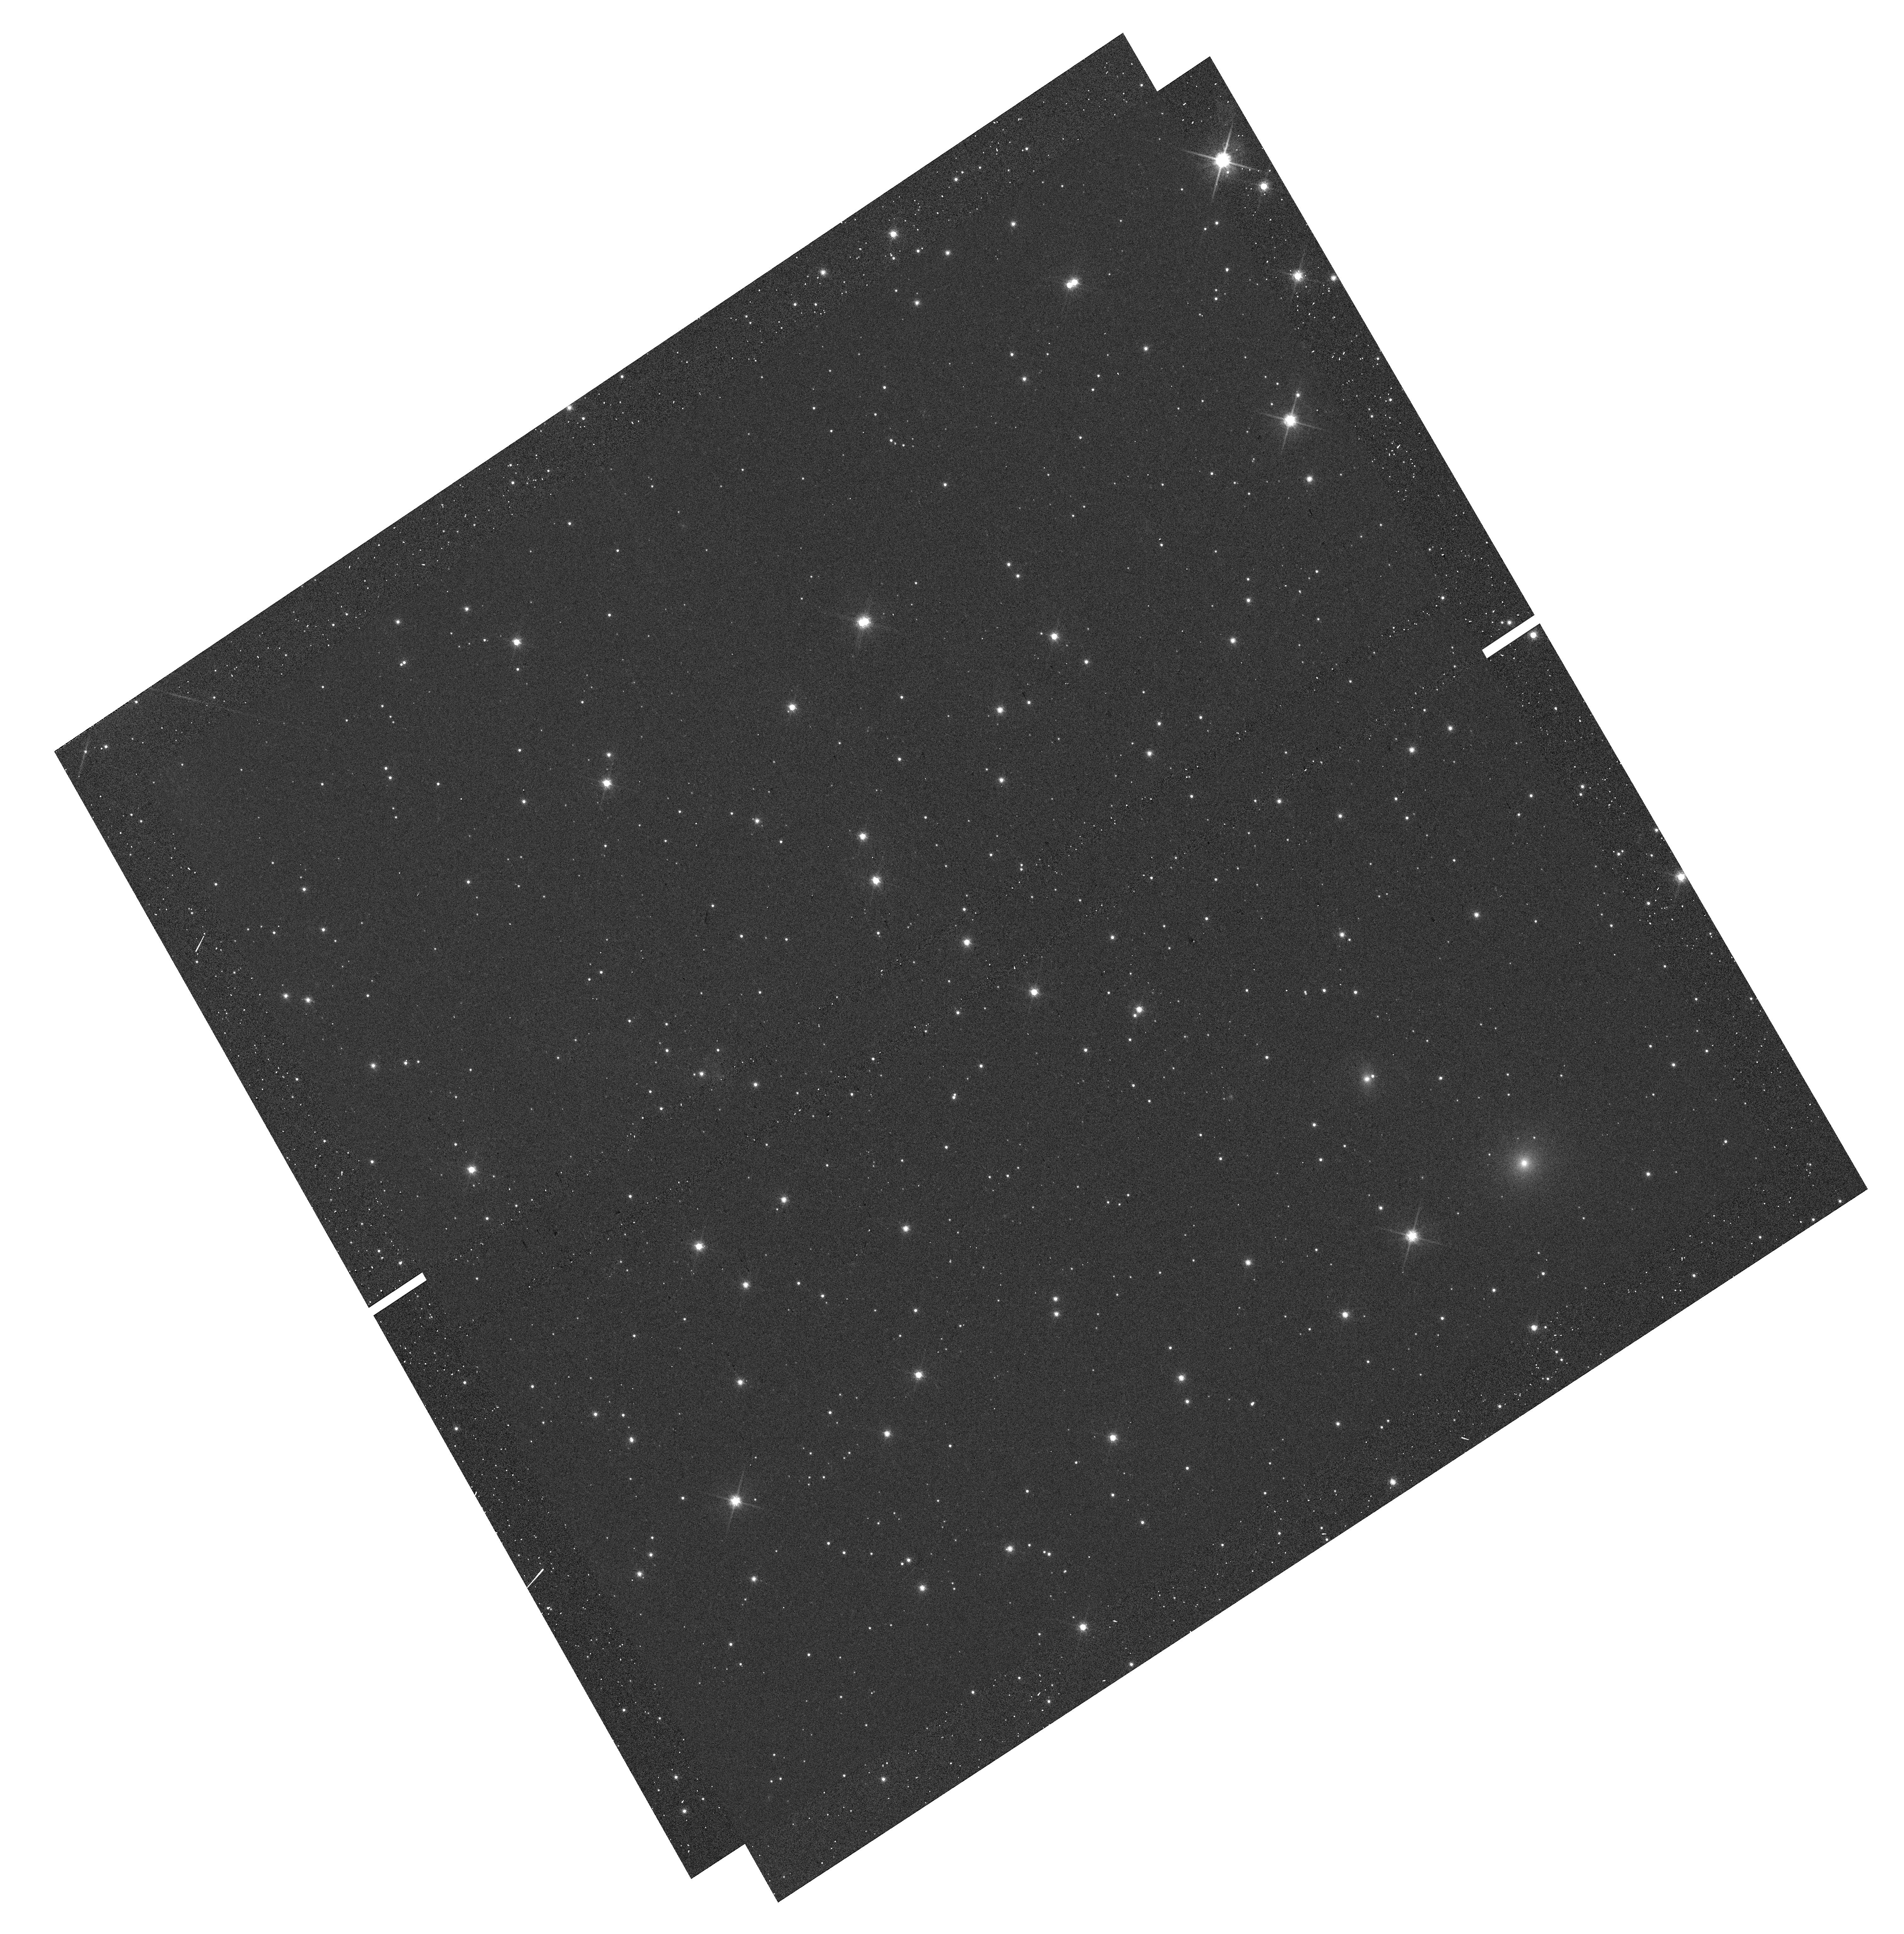
Target: LUHMAN16AB-RICCIOLO-1. Instrument: WFC3/UVIS. Filter: F814W. Exposure: 2 min. Observation ID: hst_13748_10_wfc3_uvis_f814w_icmw10

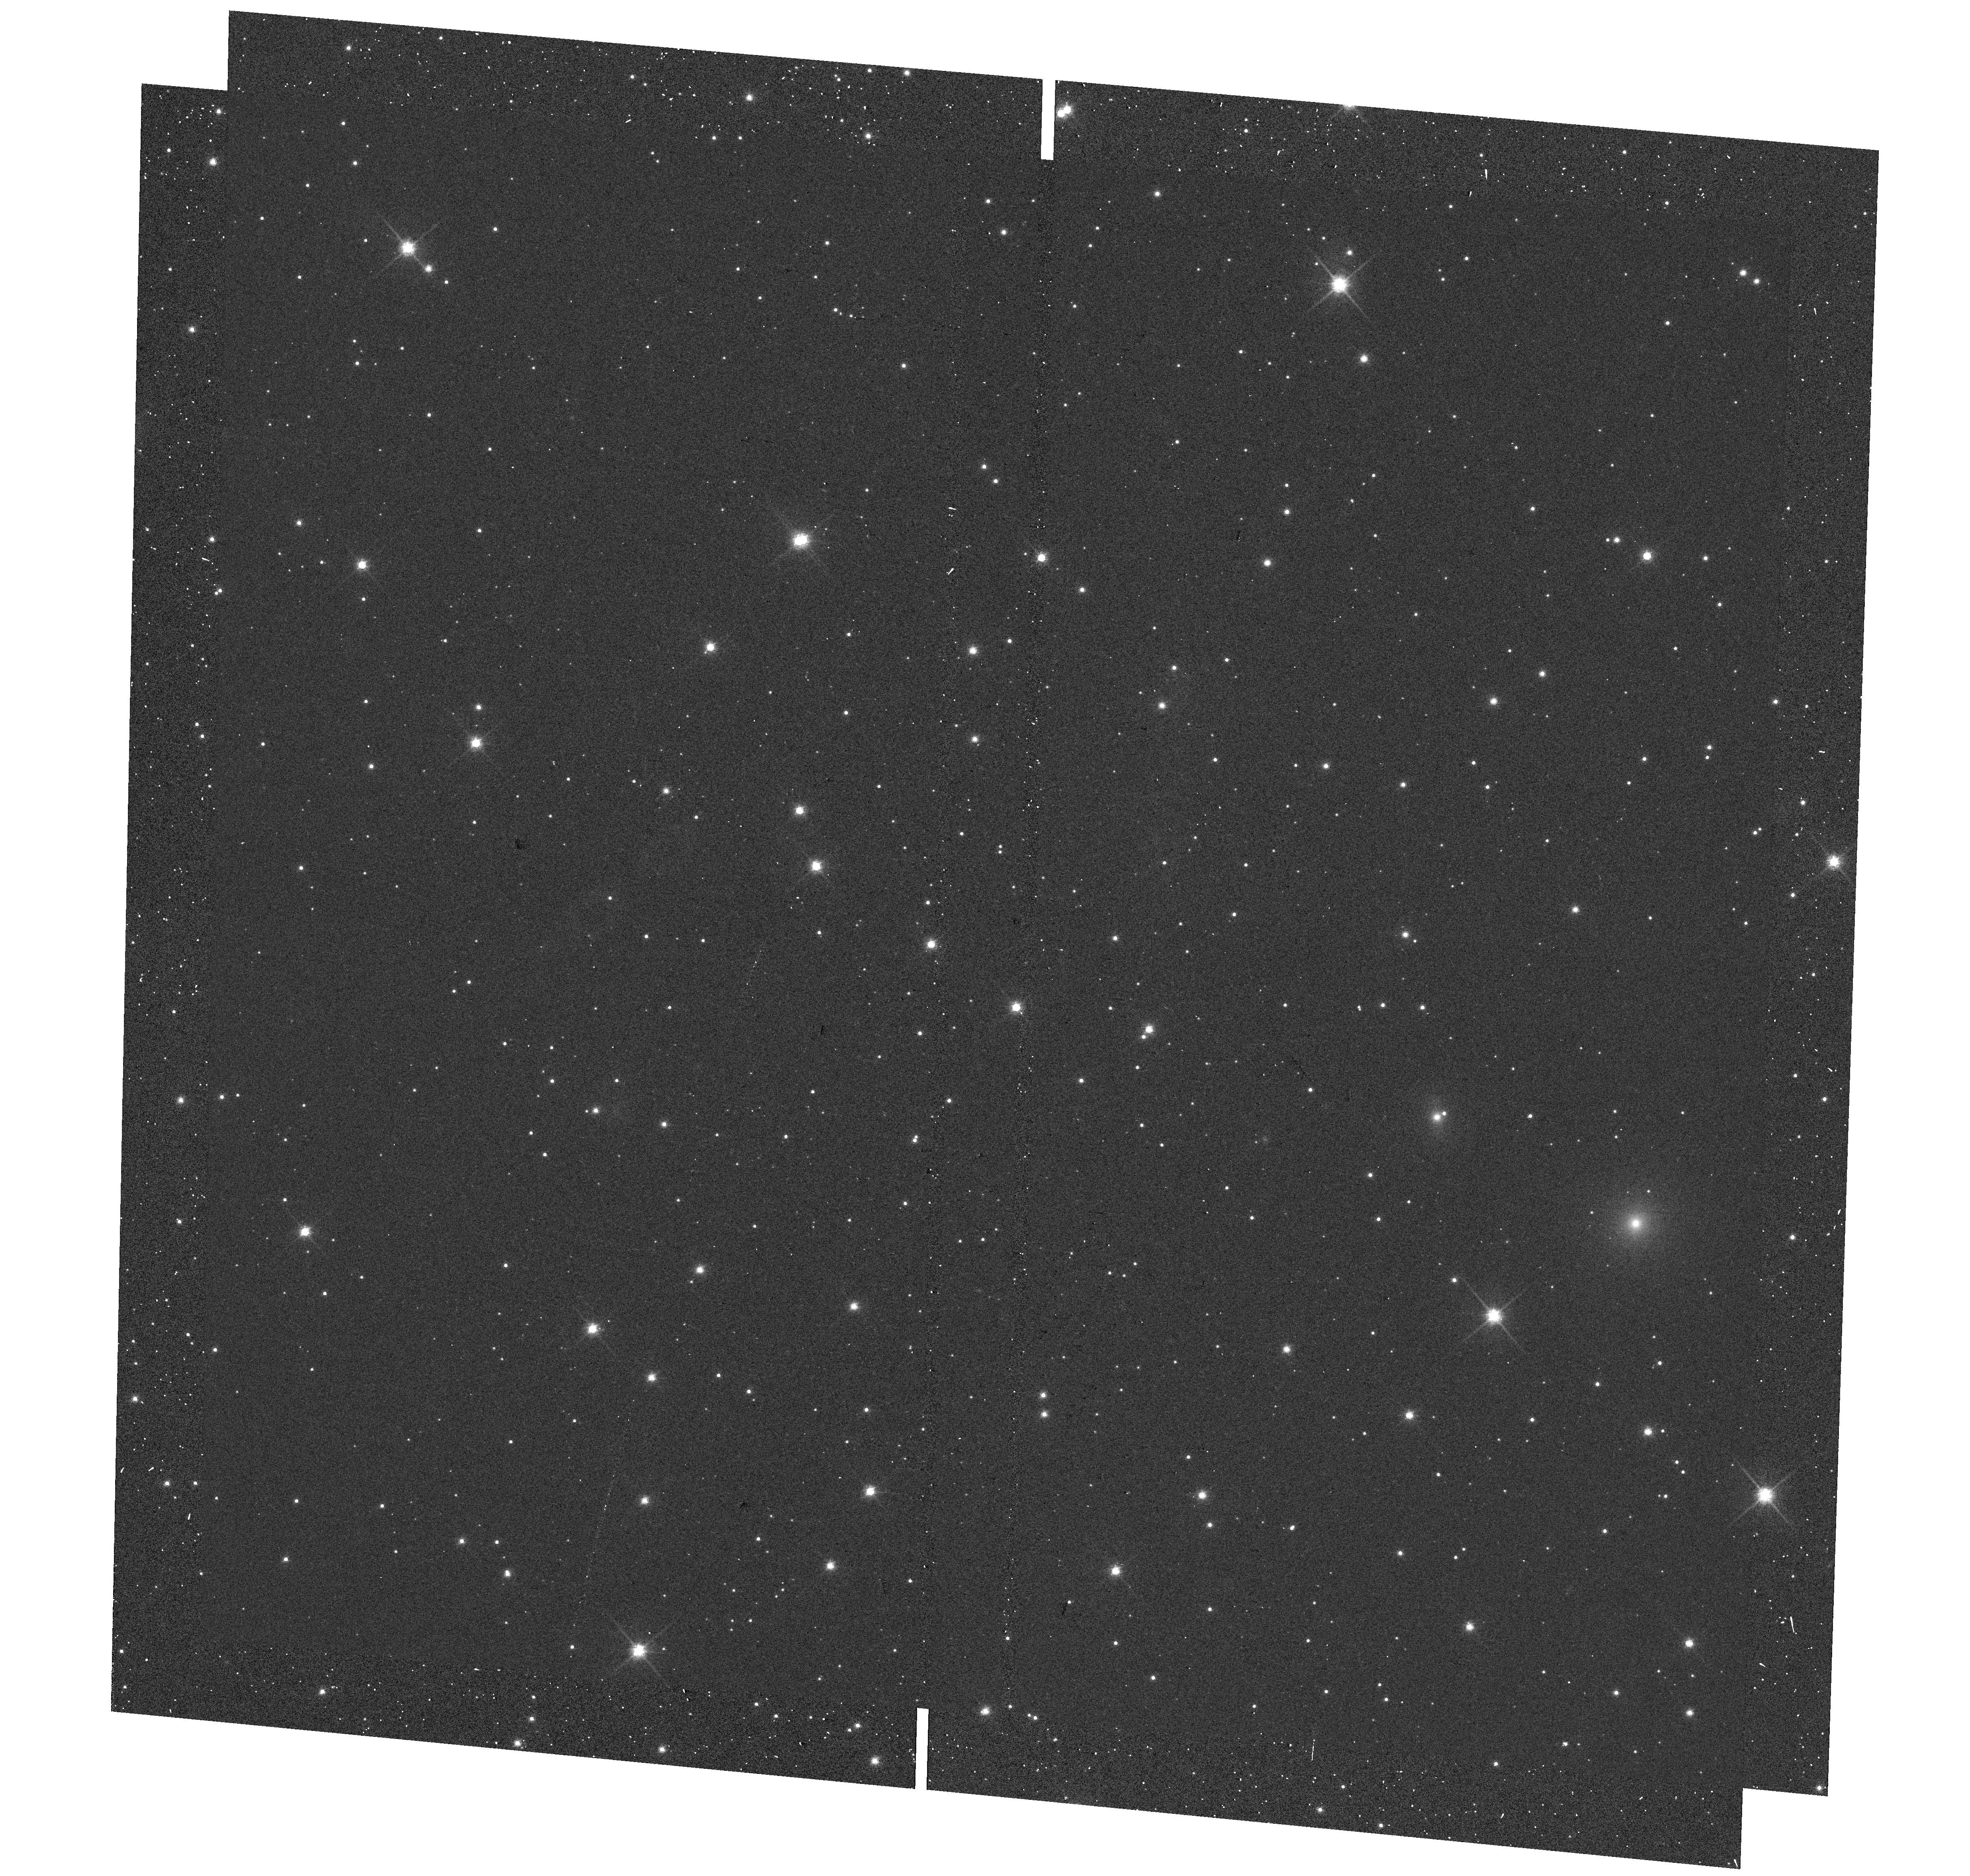
Target: LUHMAN16ABMINAPNE1. Instrument: WFC3/UVIS. Filter: F814W. Exposure: 2 min. Observation ID: hst_13748_05_wfc3_uvis_f814w_icmw05

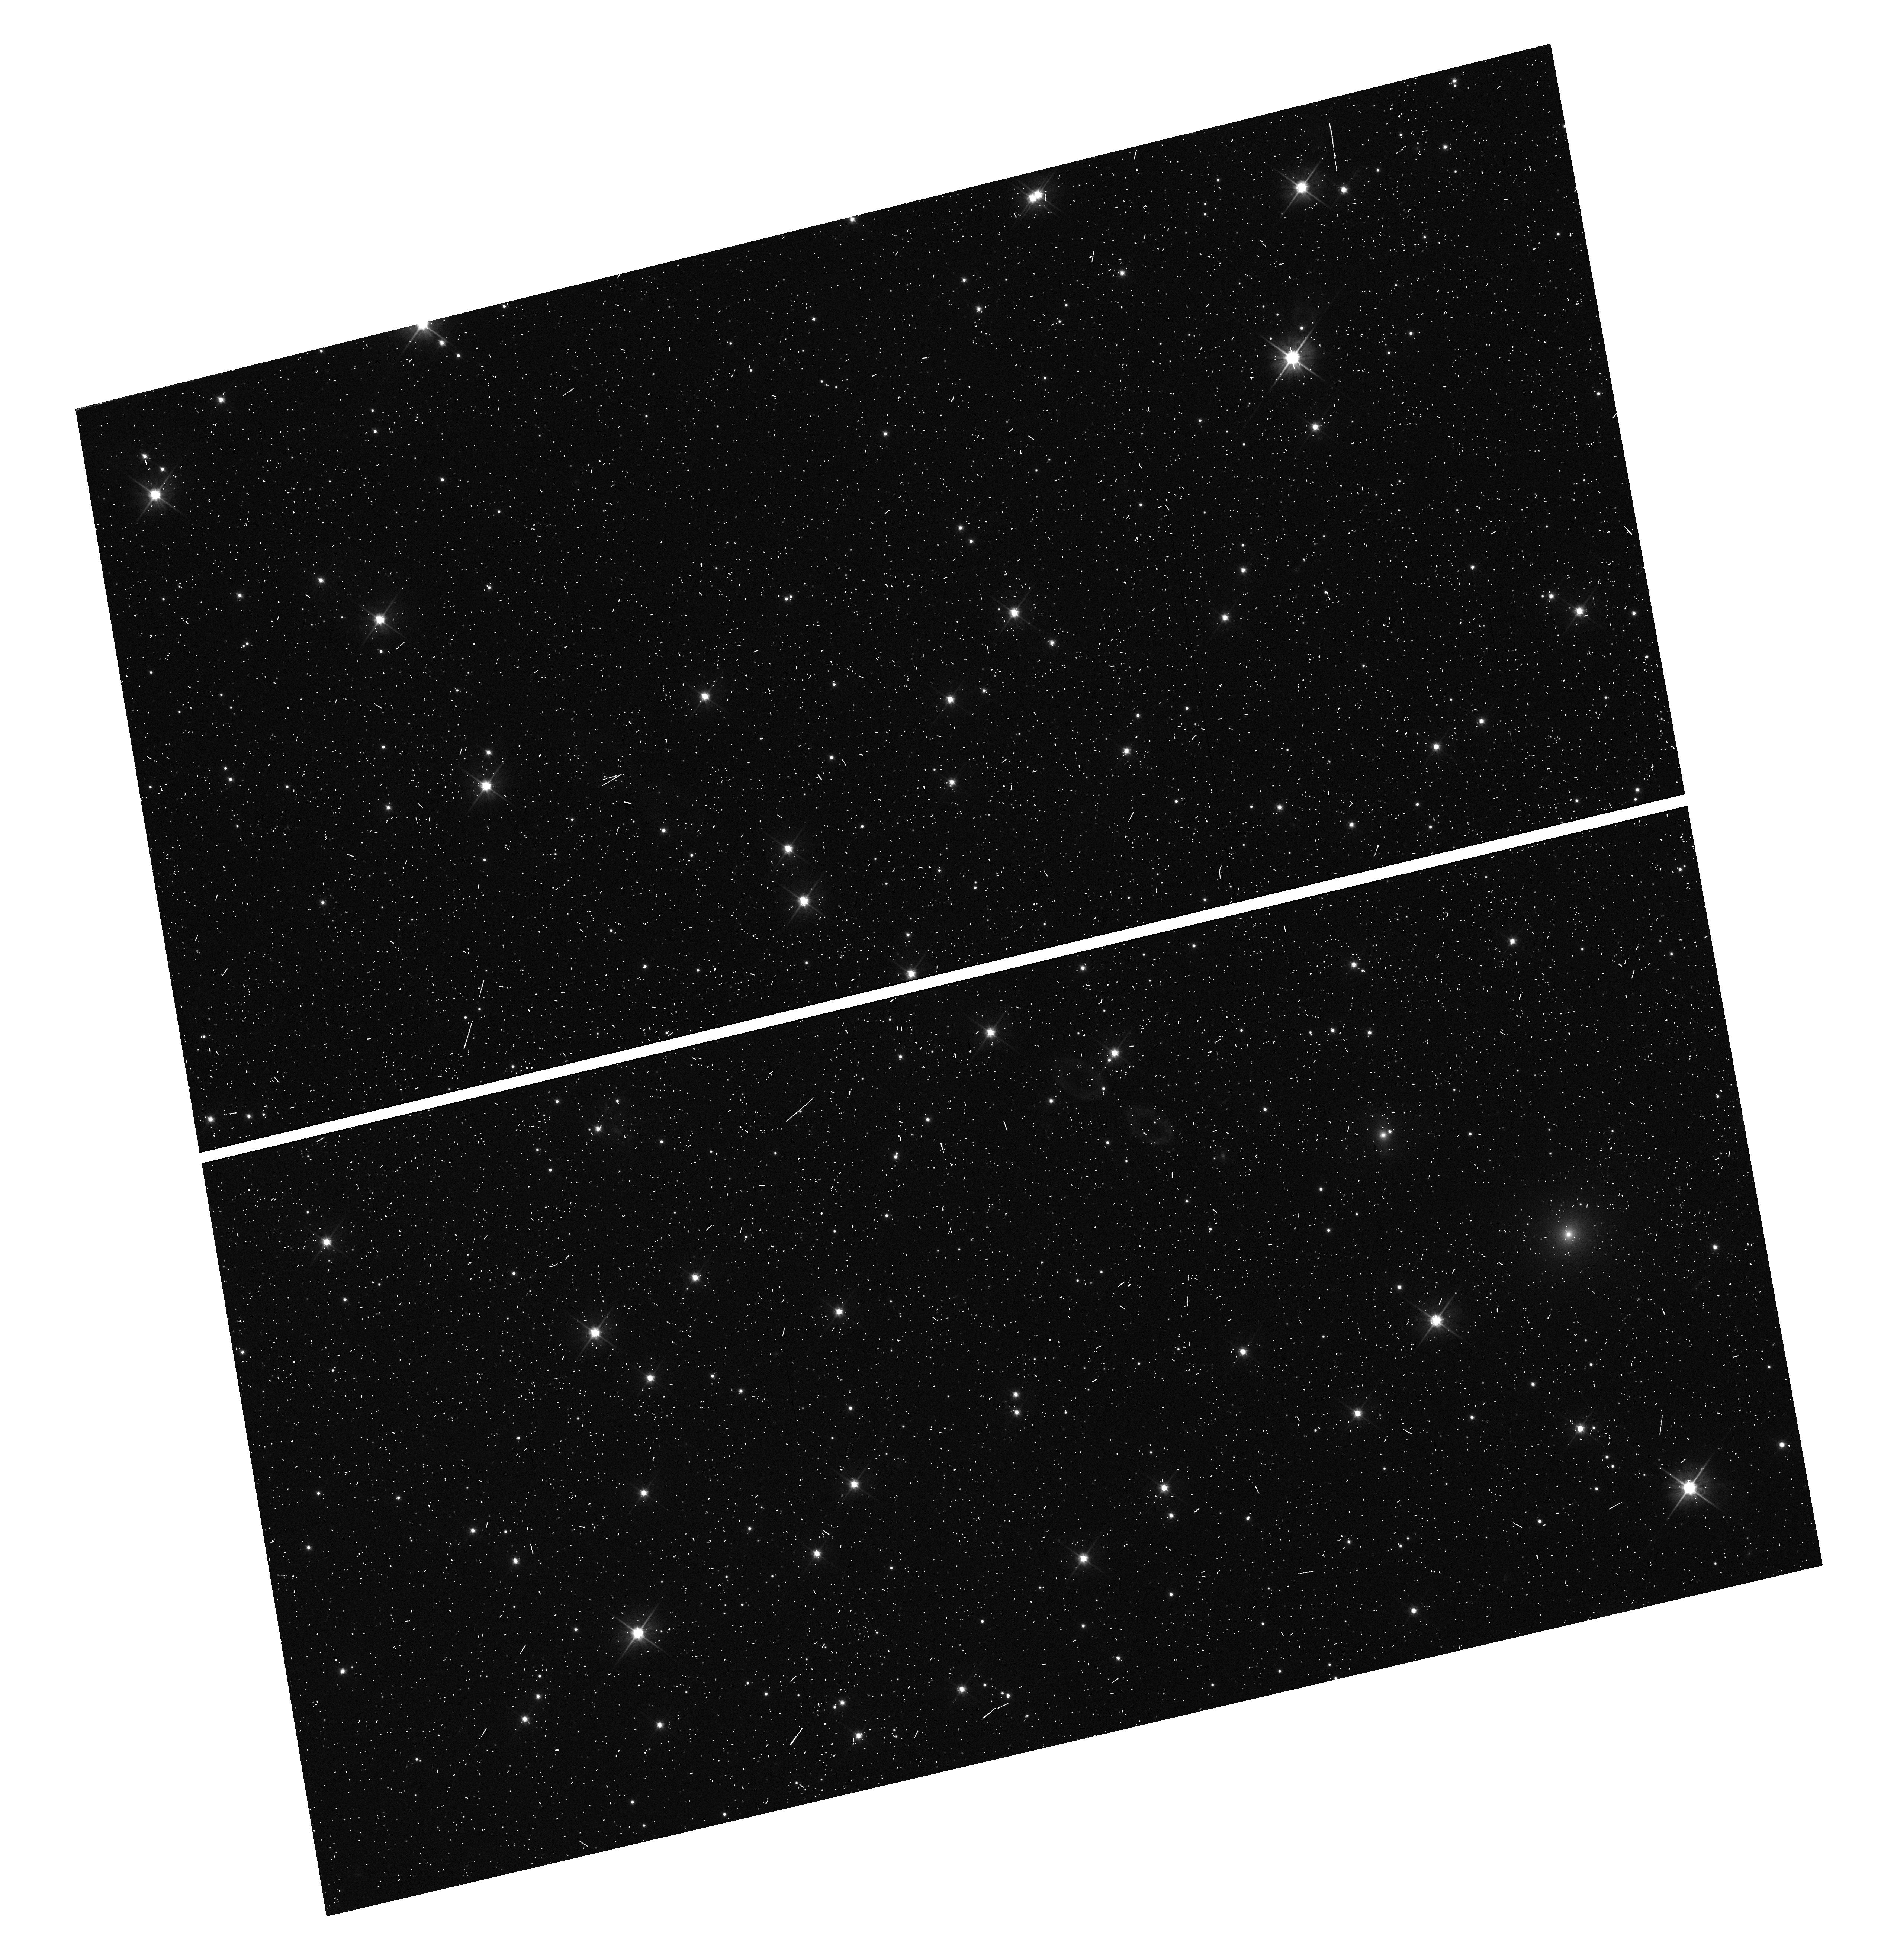
Target: LUHMAN16AB-MAP-NW. Instrument: WFC3/UVIS. Filter: F606W. Exposure: 6 min. Observation ID: hst_13748_01_wfc3_uvis_f606w_icmw01

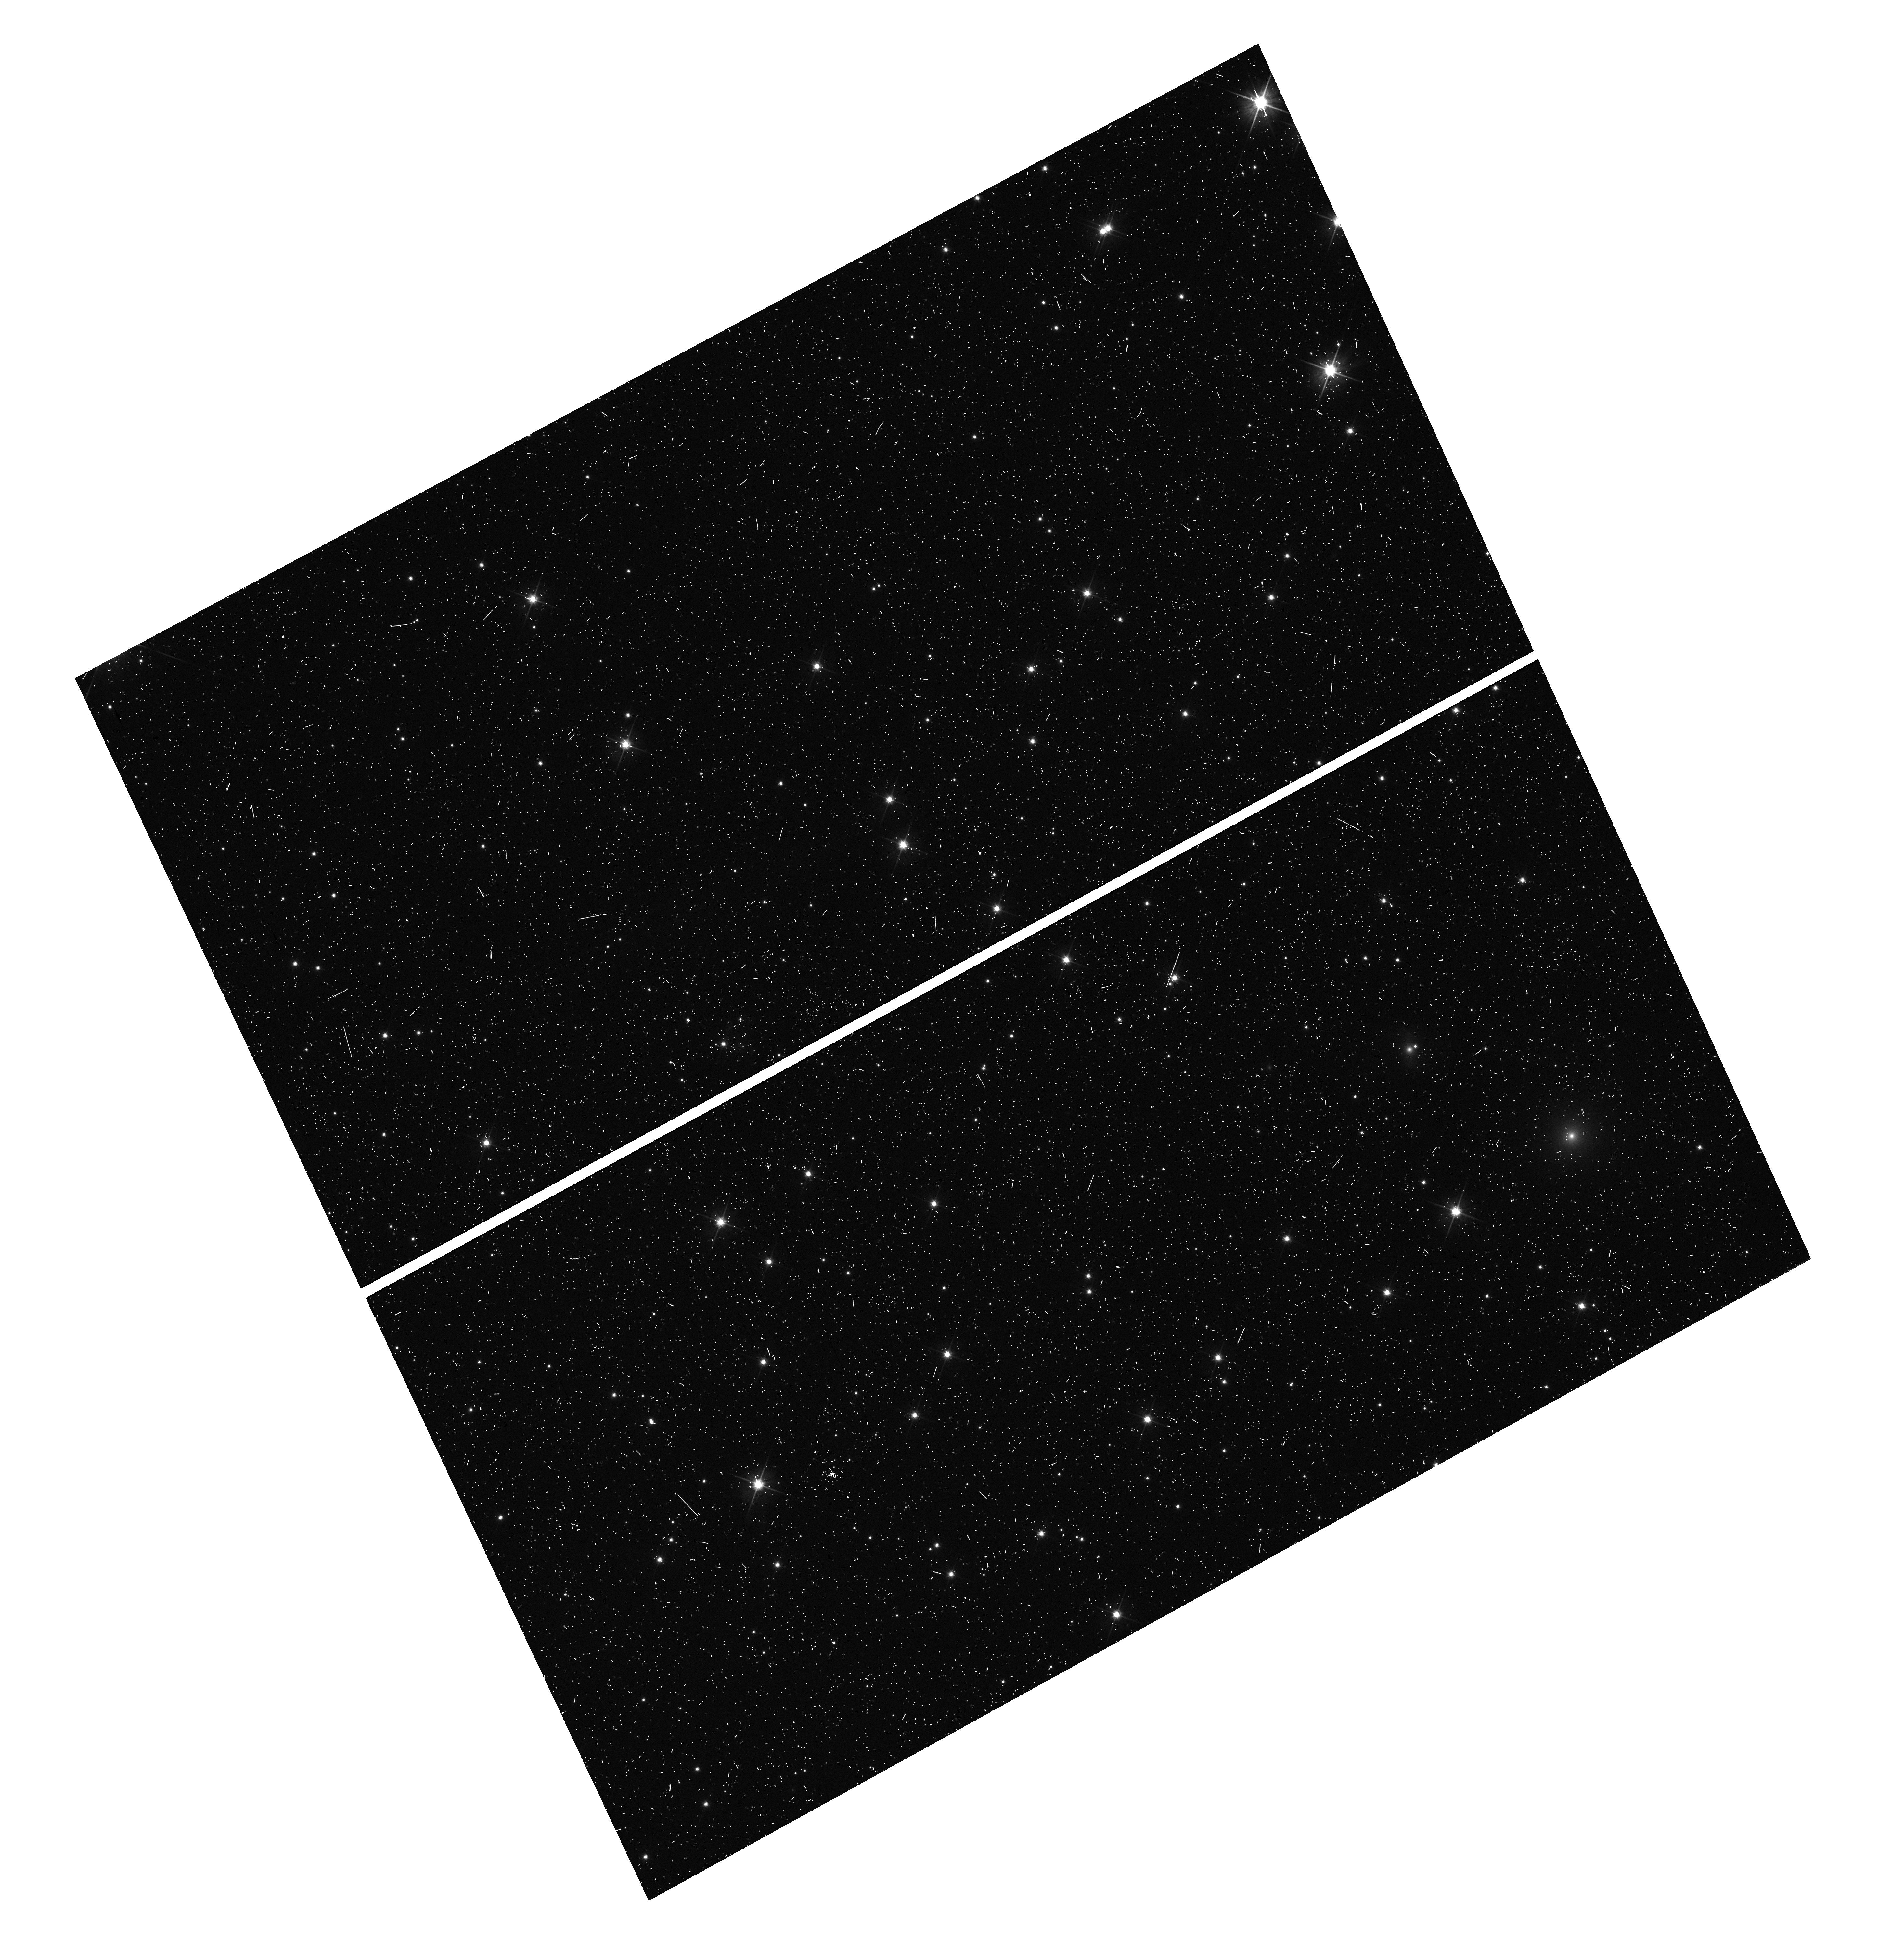
Target: LUHMAN16AB-PANCIA-1. Instrument: WFC3/UVIS. Filter: F606W. Exposure: 6 min. Observation ID: hst_13748_12_wfc3_uvis_f606w_icmw12

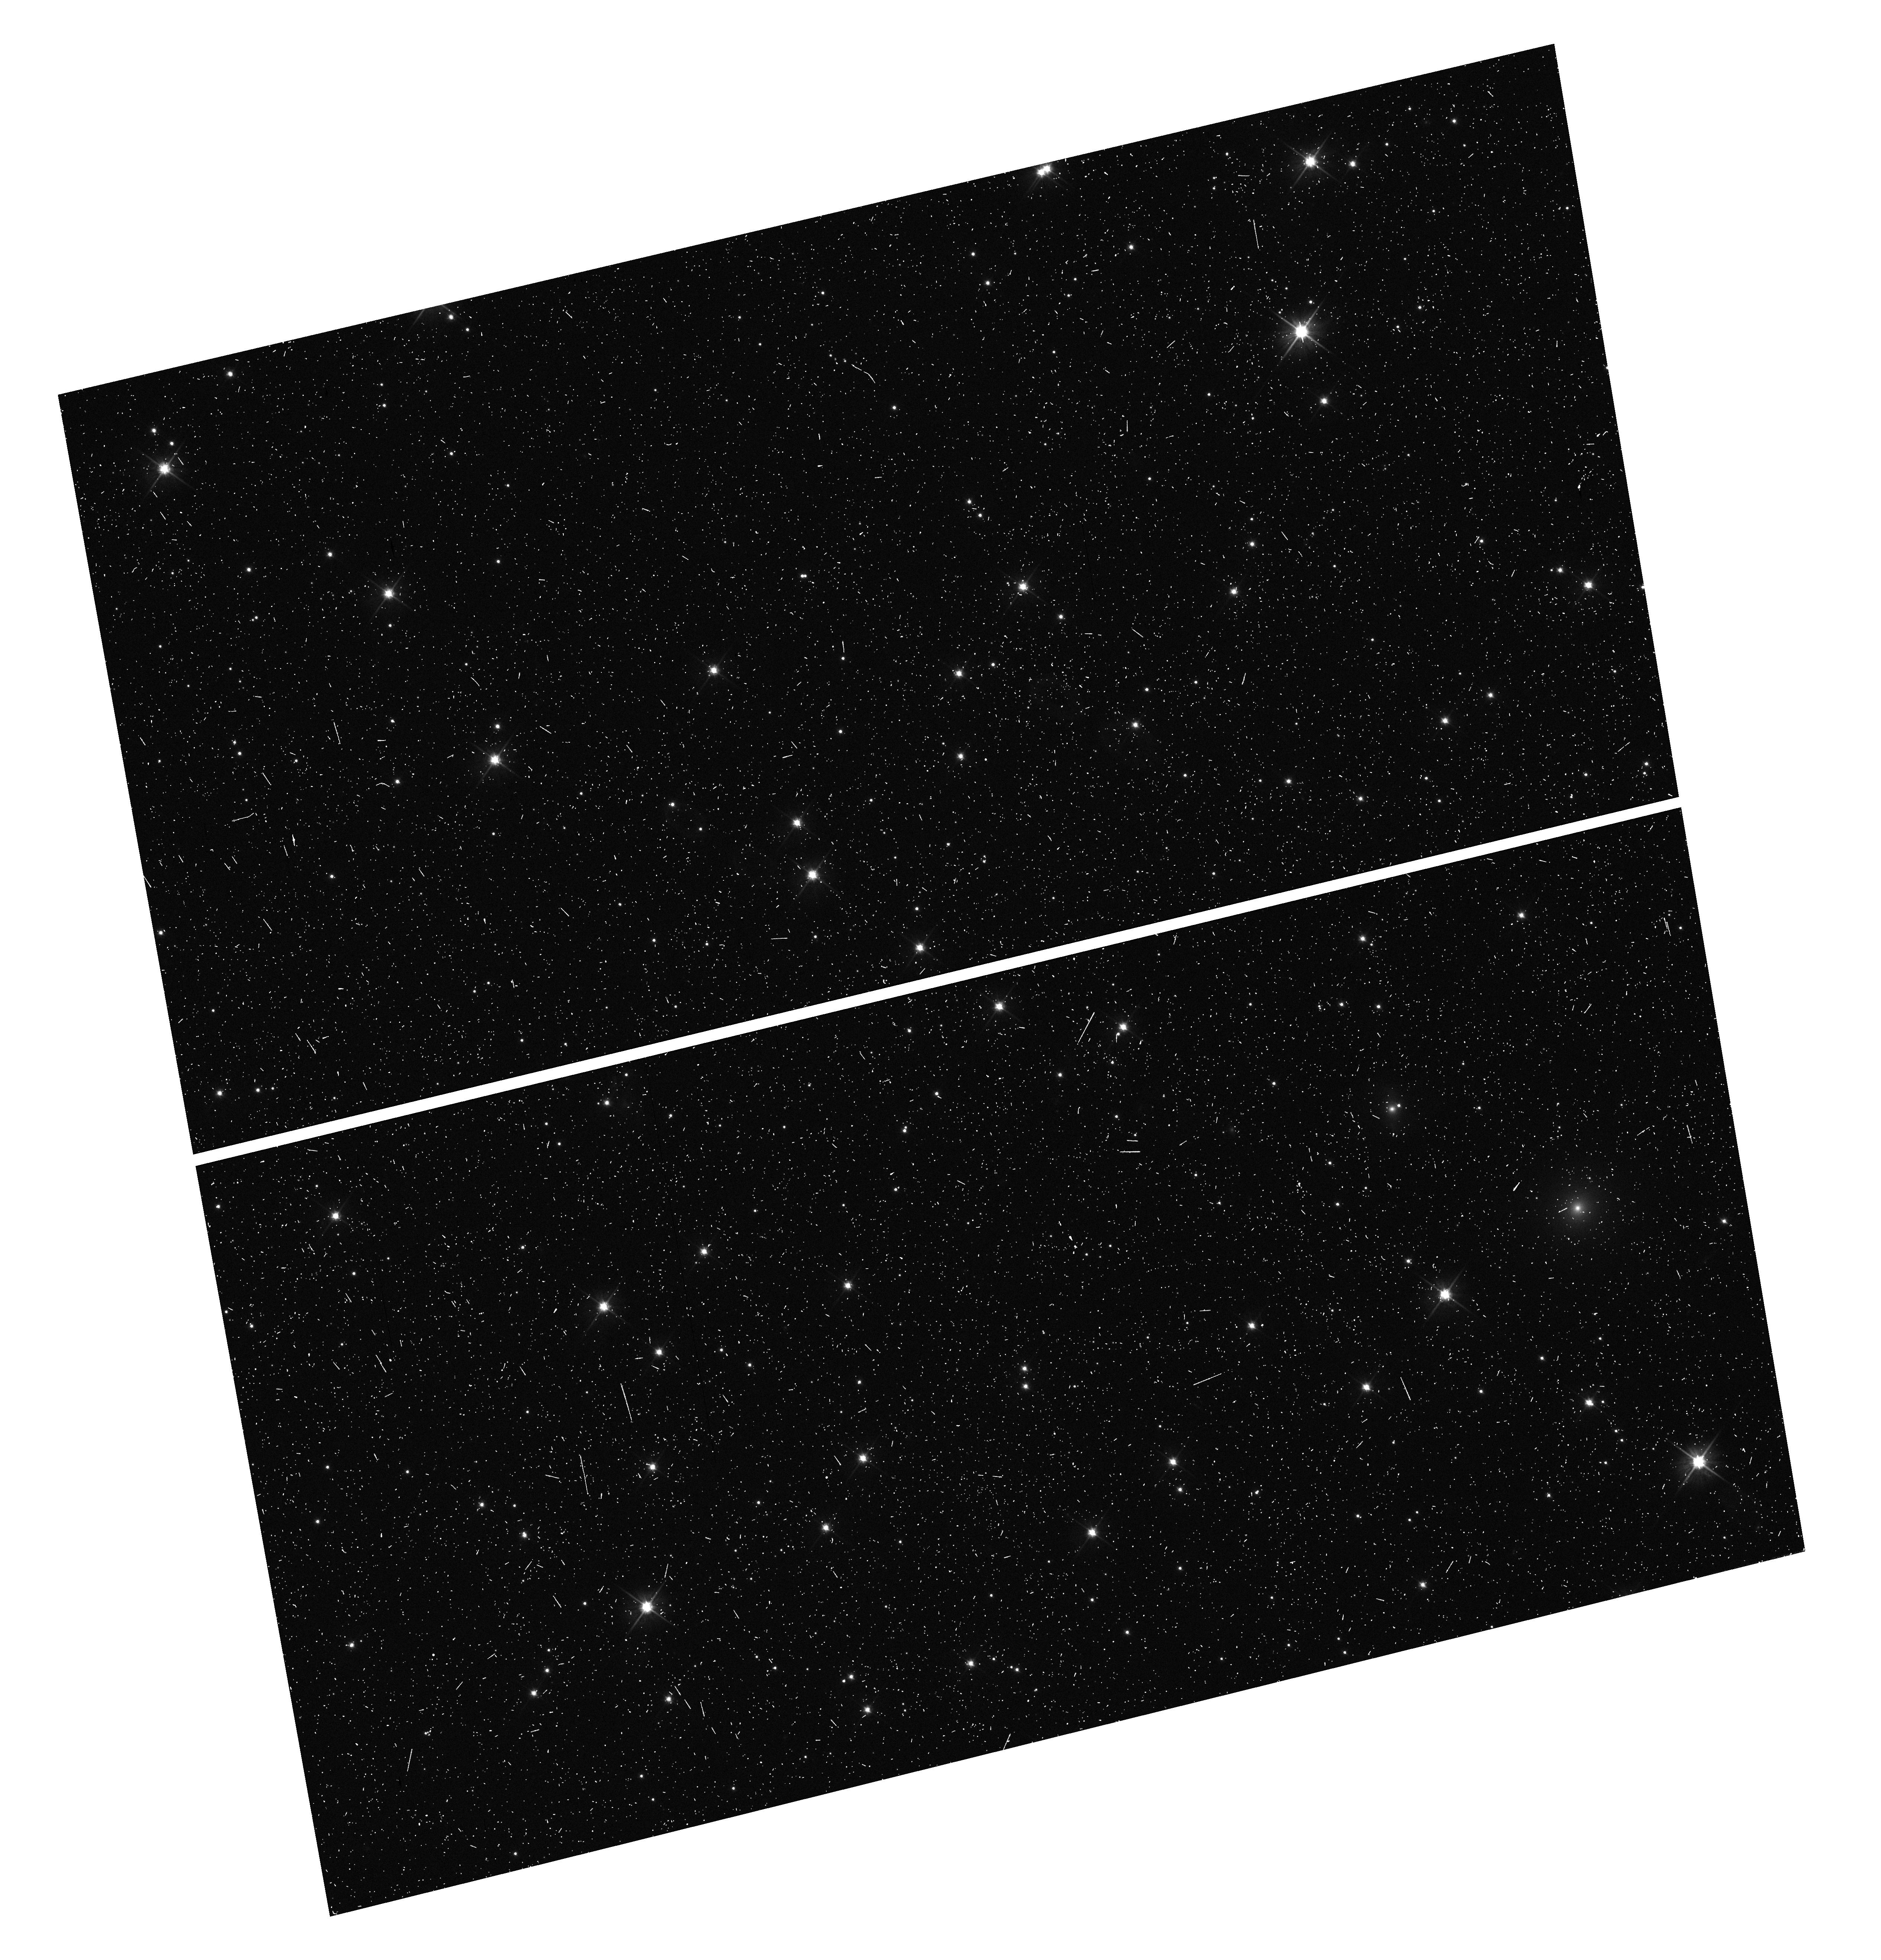
Target: LUHMAN16AB-SFT. Instrument: WFC3/UVIS. Filter: F606W. Exposure: 6 min. Observation ID: hst_13748_03_wfc3_uvis_f606w_icmw03

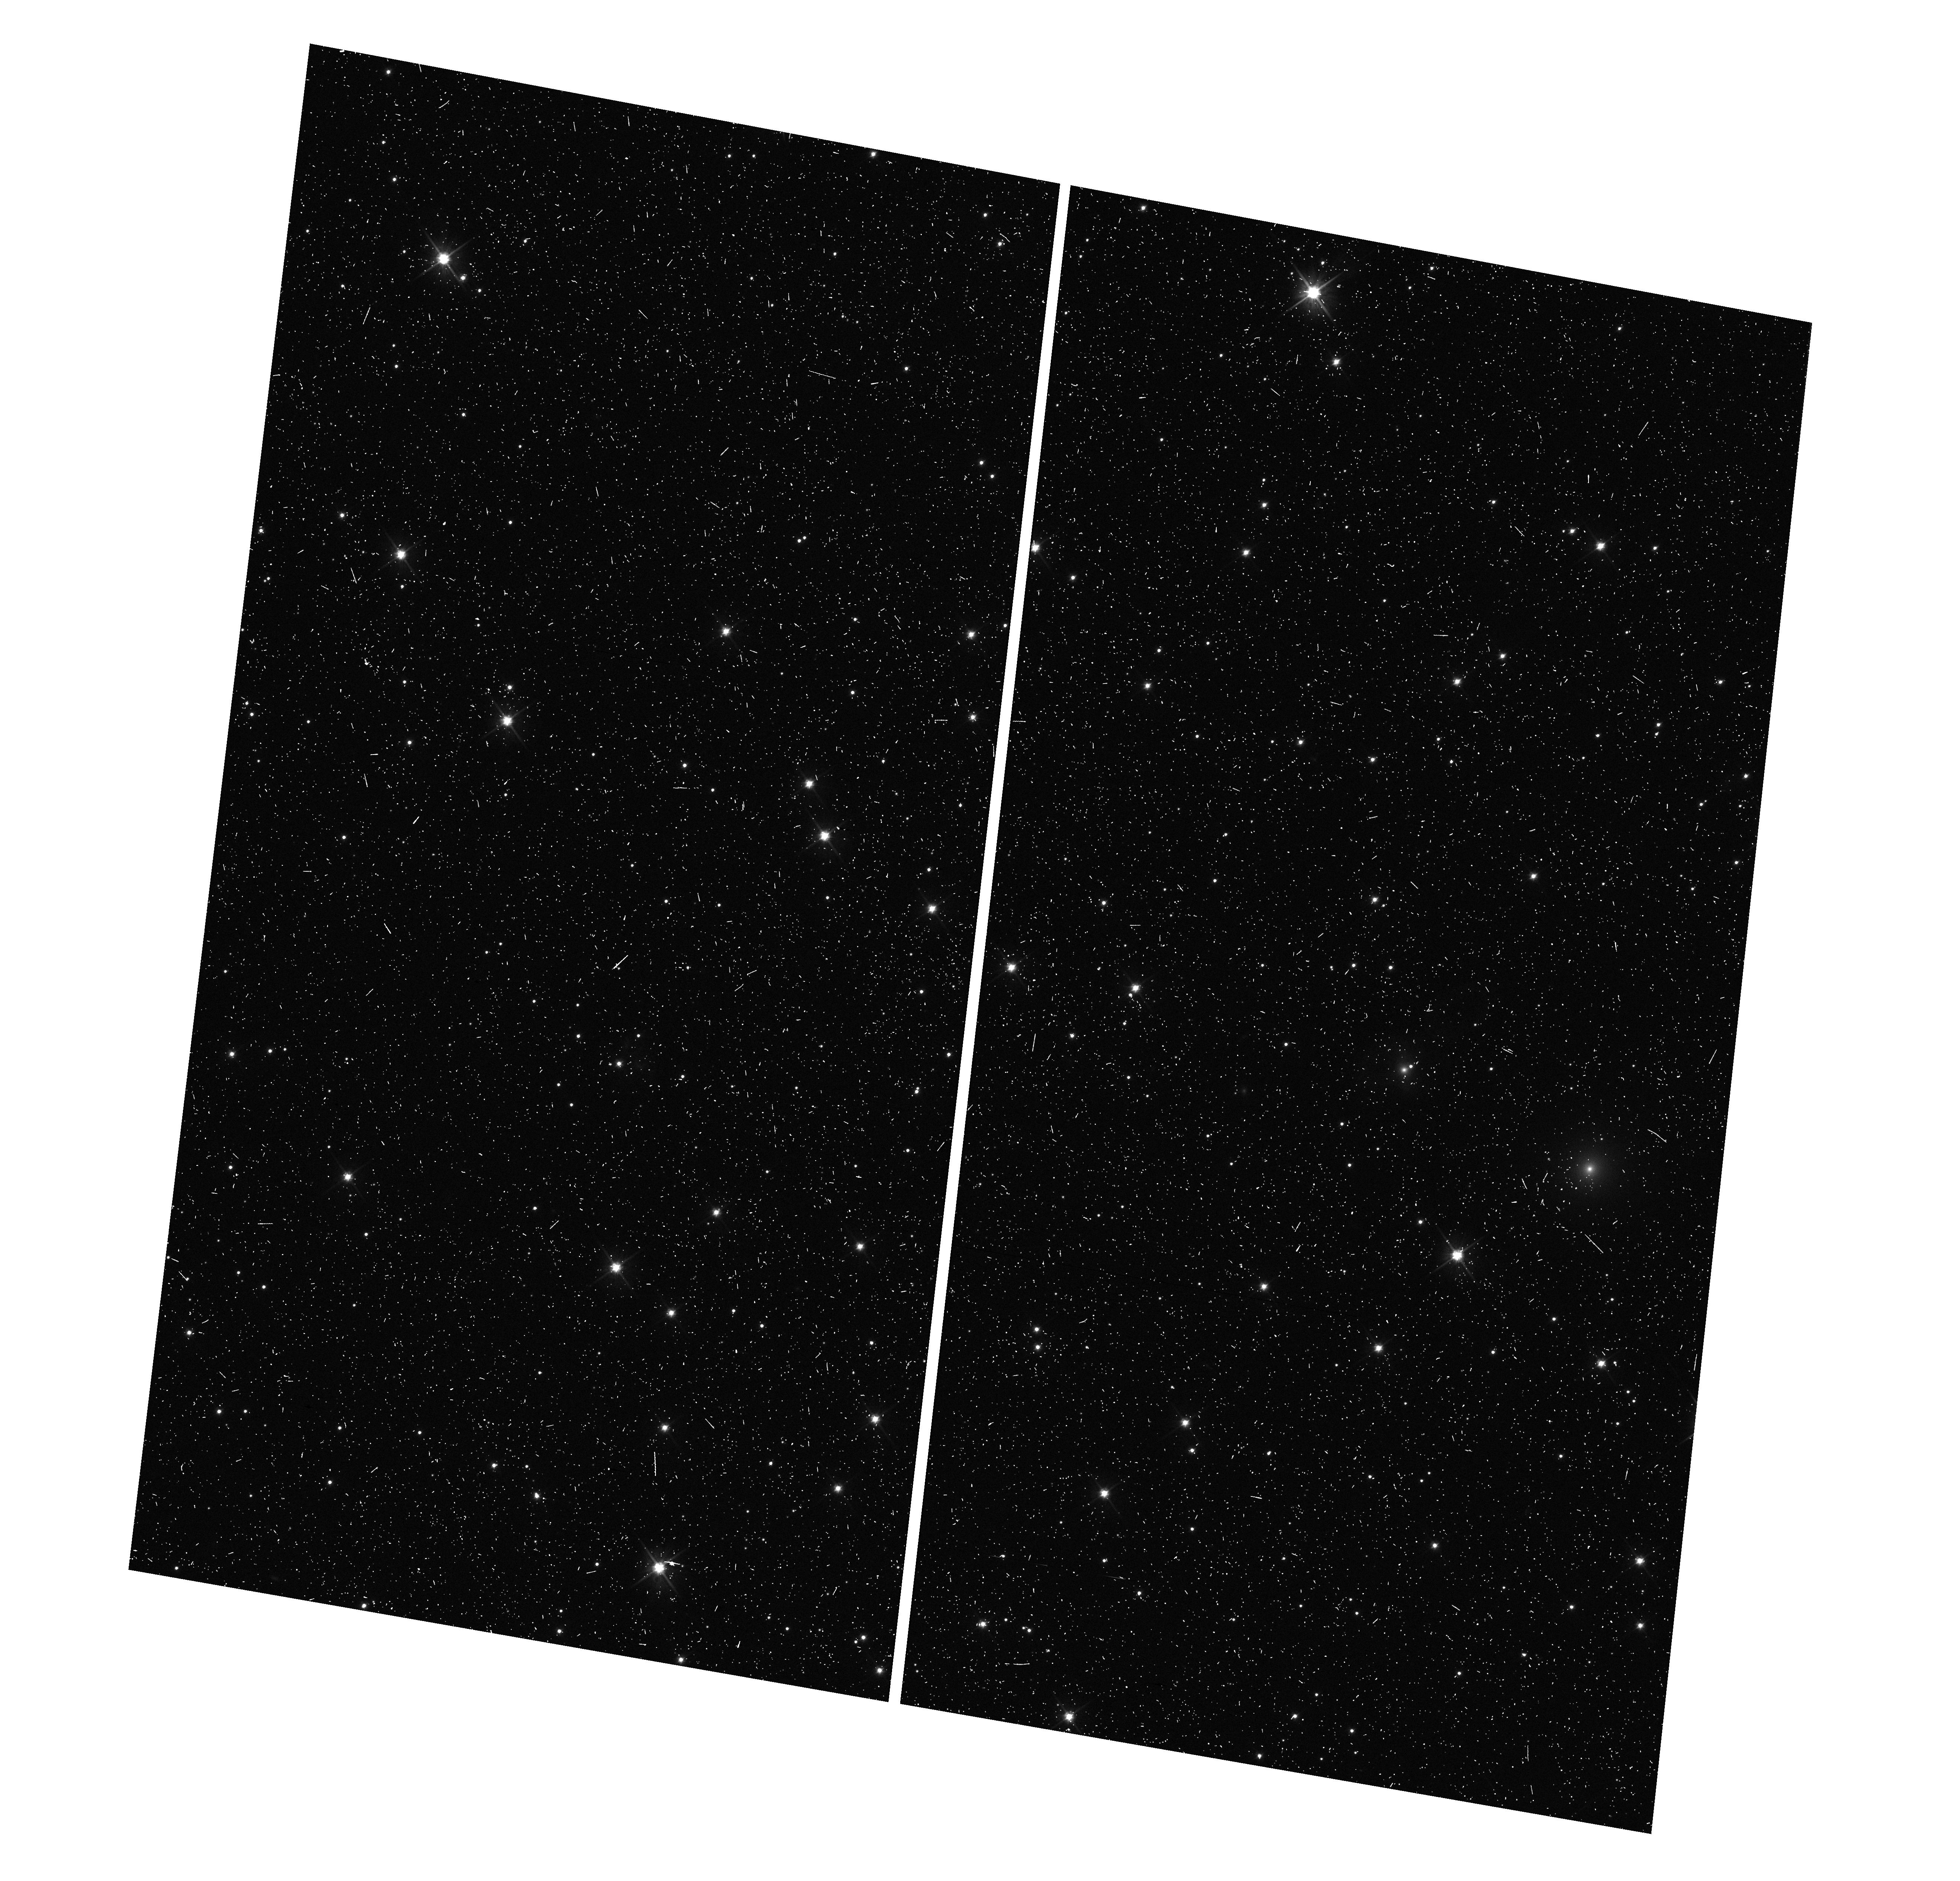
Target: LUHMAN16ABMINAPNE1. Instrument: WFC3/UVIS. Filter: F606W. Exposure: 6 min. Observation ID: hst_13748_07_wfc3_uvis_f606w_icmw07

Astrometric search for Planets in the closest Brown Dwarf Binary system Luhman 16AB (PI: Bedin, Luigi R.)

Located at 2.0 pc, the L8+T1 dwarfs system Luhman16AB is the third closest system known to Earth, making it a key benchmark for detailed investigation of brown dwarf atmospheric properties, thermal evolution, multiplicity and planet-hosting frequency. Indeed, a recent ground-based astrometric campaign suggested this system to host a 5-30 Jupiter masses exoplanet. We propose to use HST in spatial-scanning mode to obtain the most accurate annual parallax of any brown dwarf to date, achieving an unprecedented accuracy of 1 part in 10000 (50 micro-arcsecond) for each of the two components of Luh16, and to constrain their absolute space motions with similar accuracy. Most importantly, we will be able to confirm the giant planet candidate and to search for faint companions co-moving with the targets, either resolved or through astrometric perturbations of the A-B orbital motion, the latter probing down to few Earth-masses. Present-day ground-based direct imaging and AO facilities have fundamental limitations (field of view, PSF stability, differential chromatic effects, visibility) which introduce systematic and seasonal errors that are hard to quantify, and which have already resulted many times in clamorous false alarm in the recent past. This is particularly true for faint and red objects. Luhman 16A and B will be problematic for GAIA (faint, color, crowding, visibility), and the here proposed HST spatial-scanning mode observations will actually be an important complementary validation of the final GAIA catalog itself (expected 2020). Similarly, JWST is not expected to provide any better astrometry than HST because of its broader and irregular PSFs.